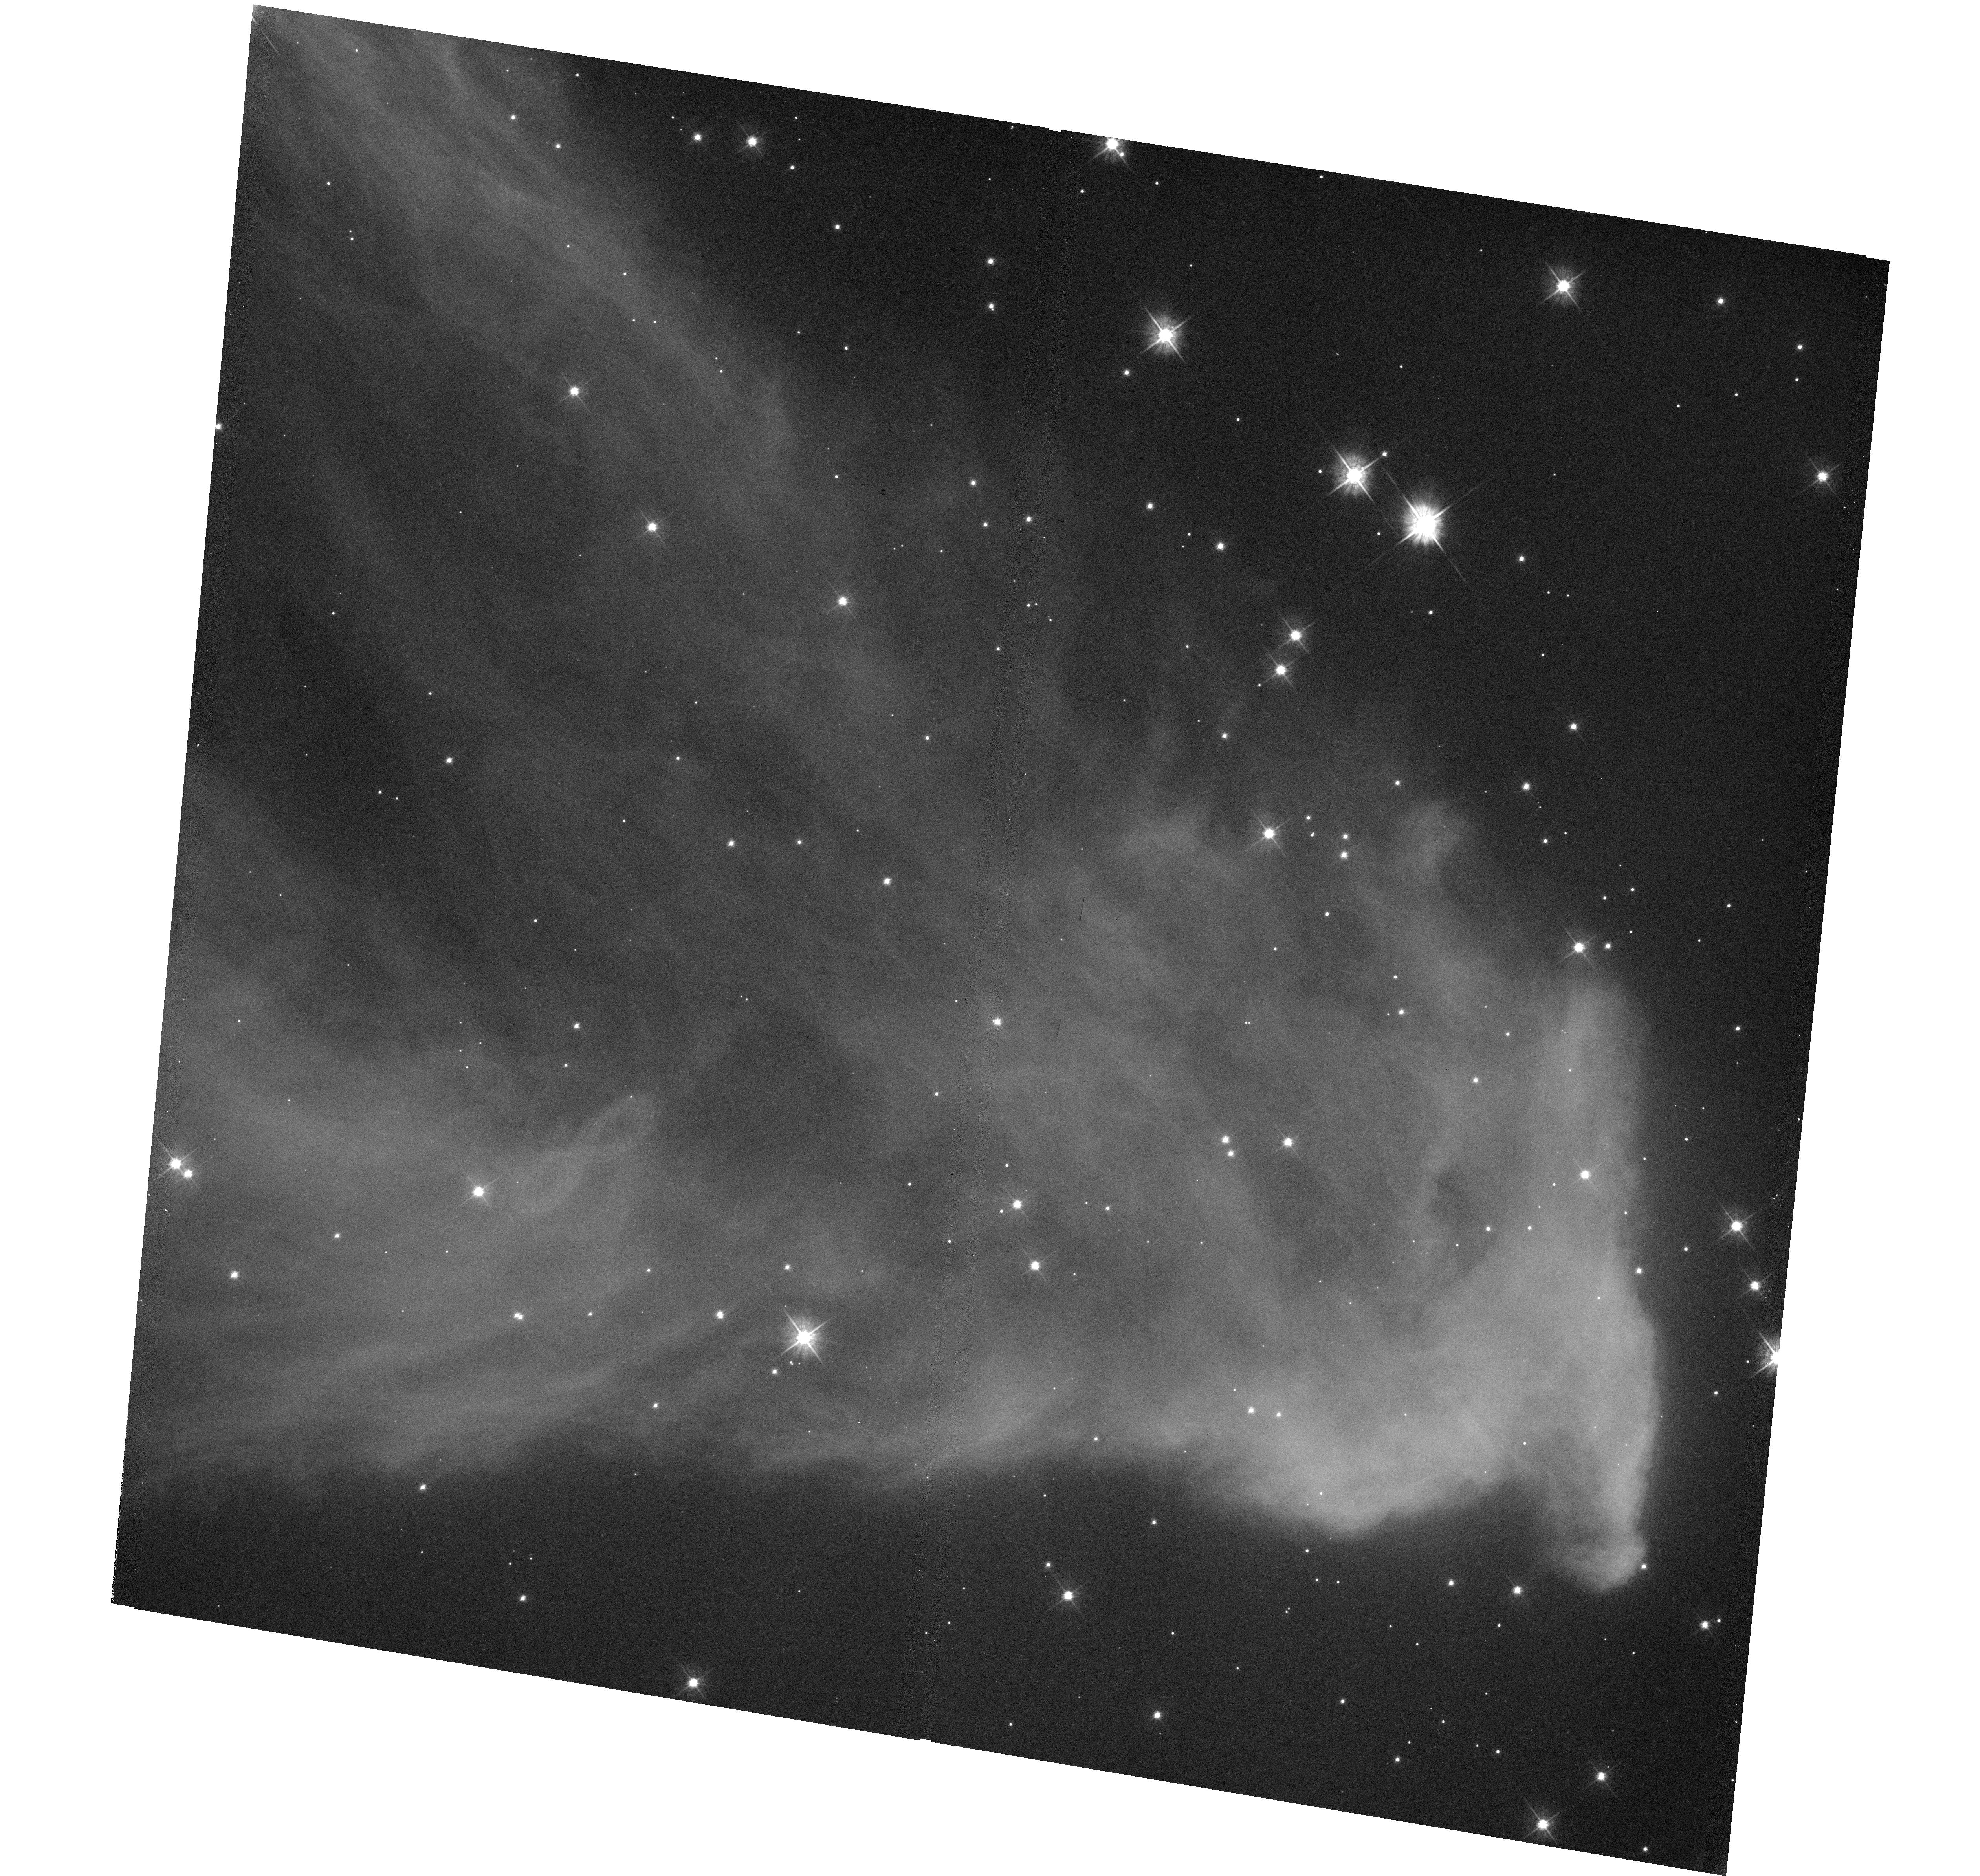
Target: IC-63. Instrument: WFC3/UVIS. Filter: F475W. Exposure: 30 min. Observation ID: hst_14186_02_wfc3_uvis_f475w_icxc02

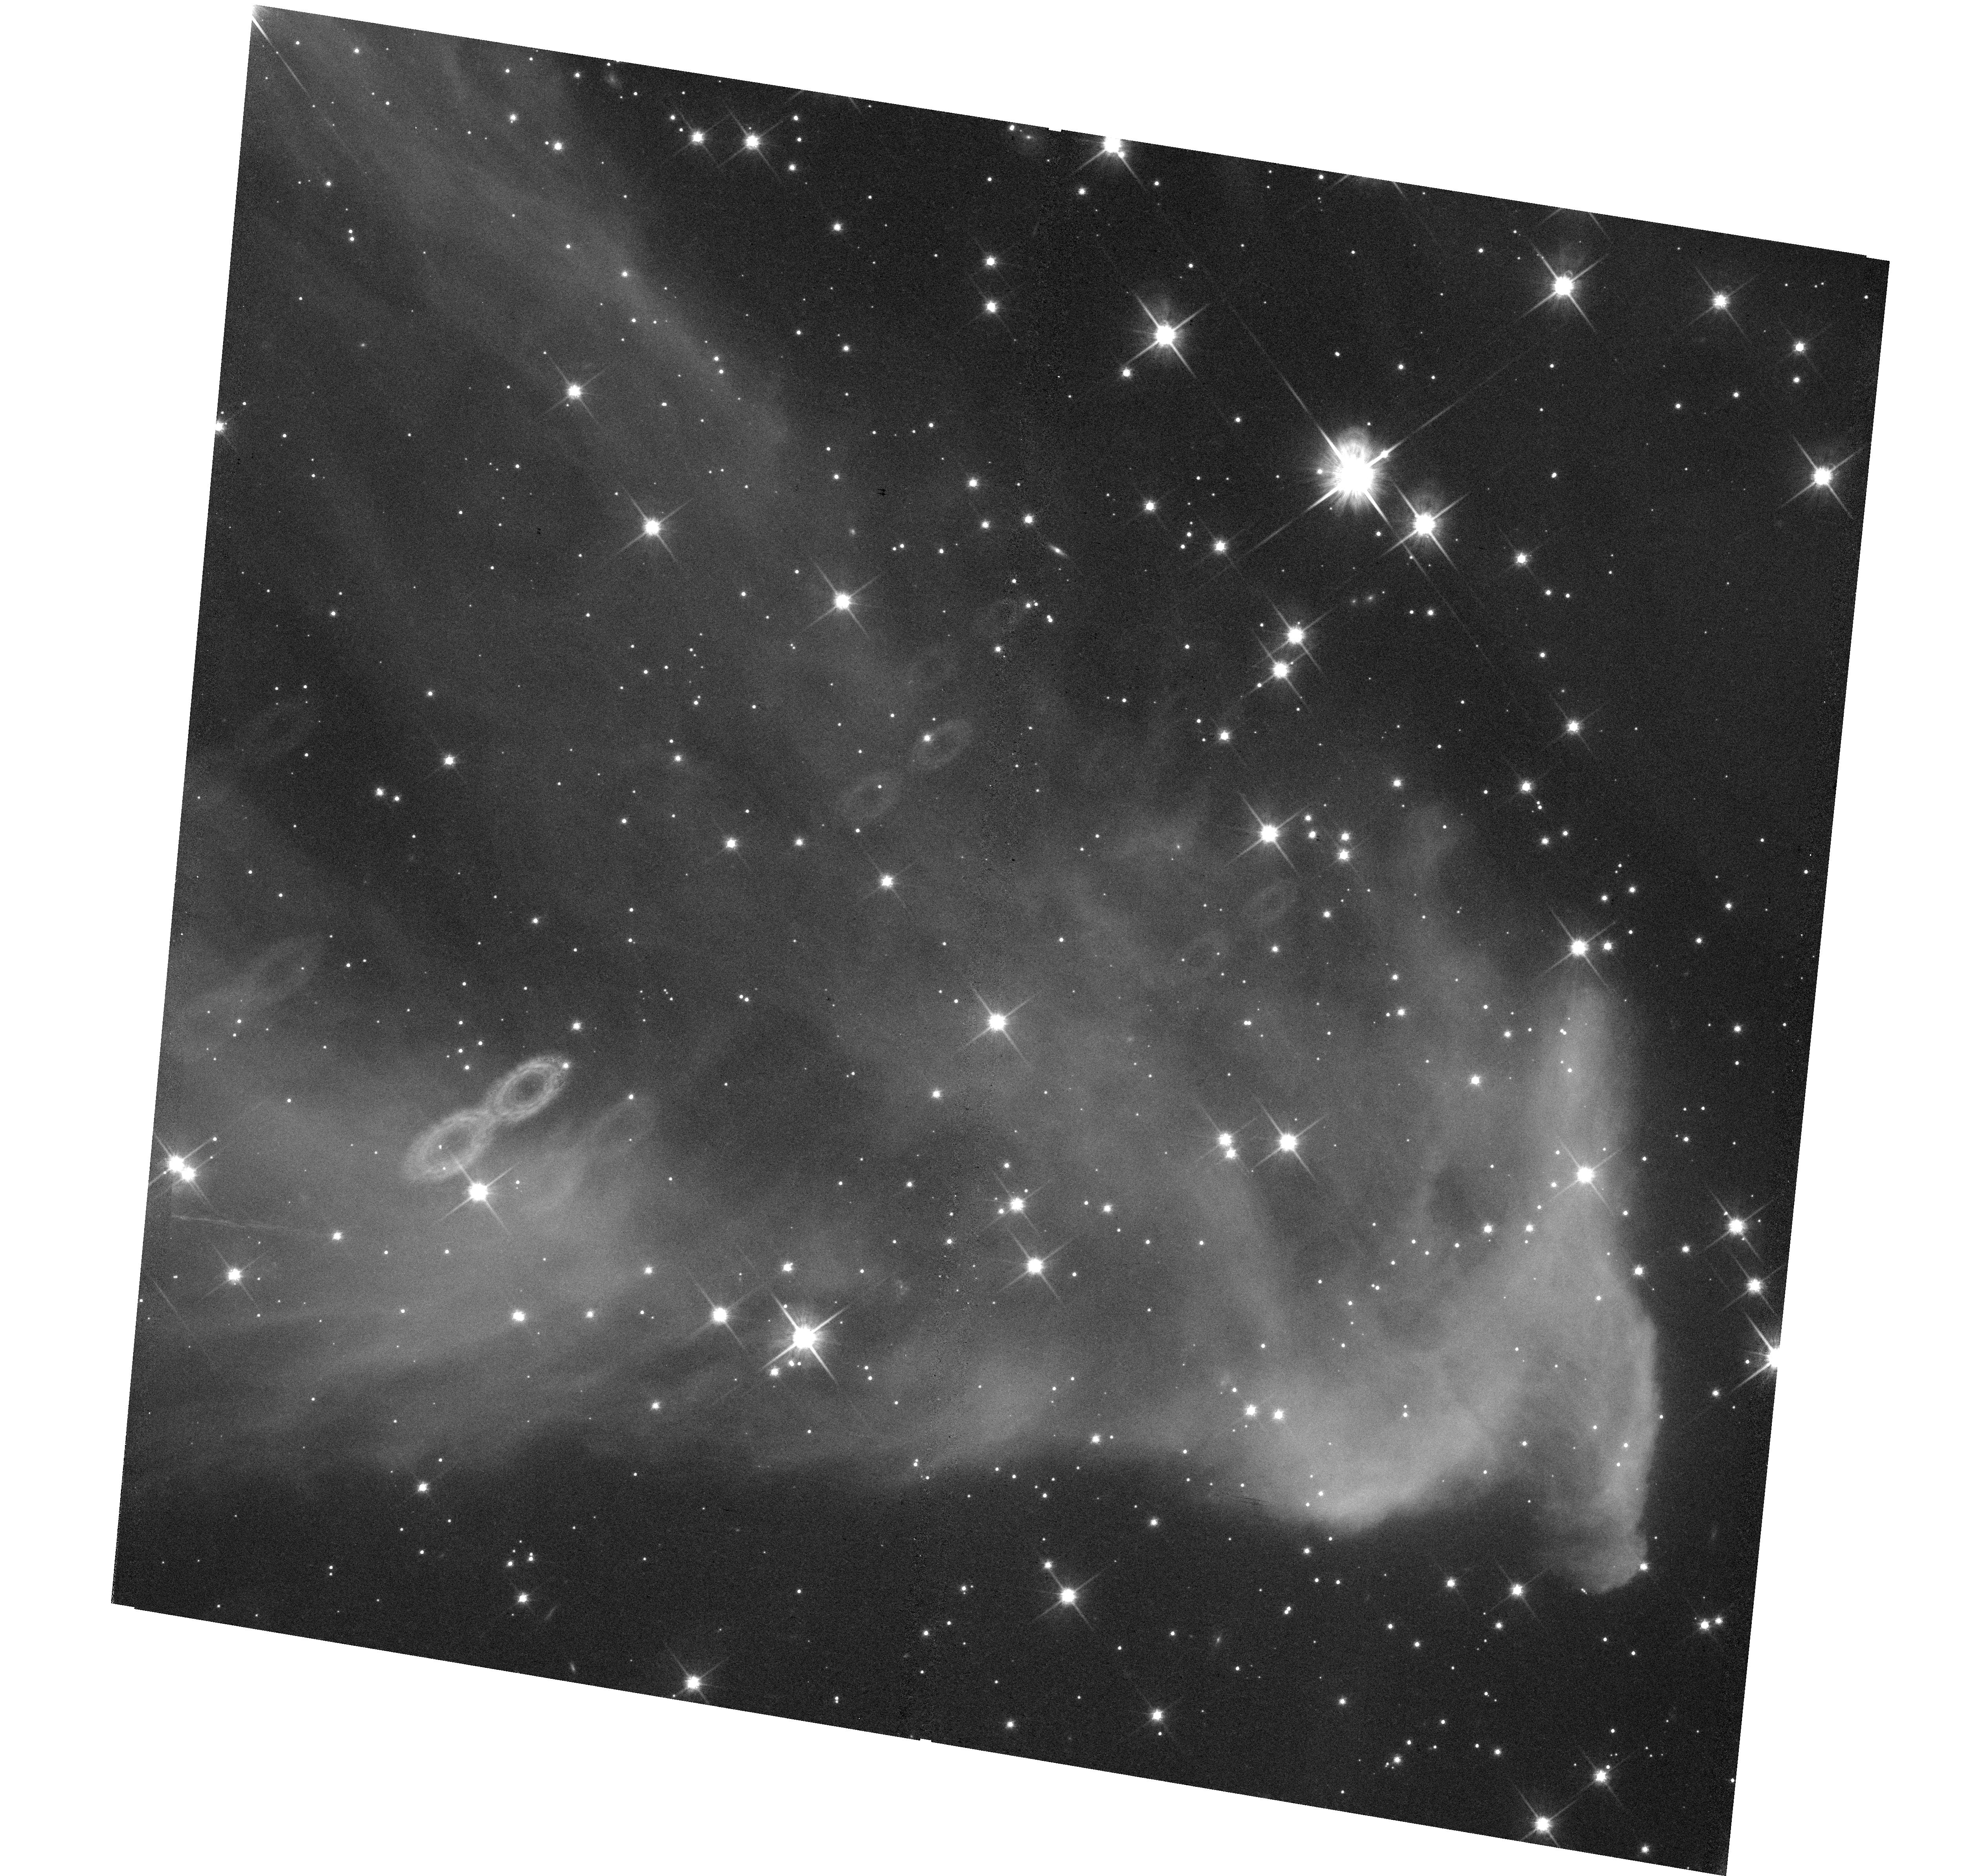
Target: IC-63. Instrument: WFC3/UVIS. Filter: F814W. Exposure: 30 min. Observation ID: hst_14186_01_wfc3_uvis_f814w_icxc01

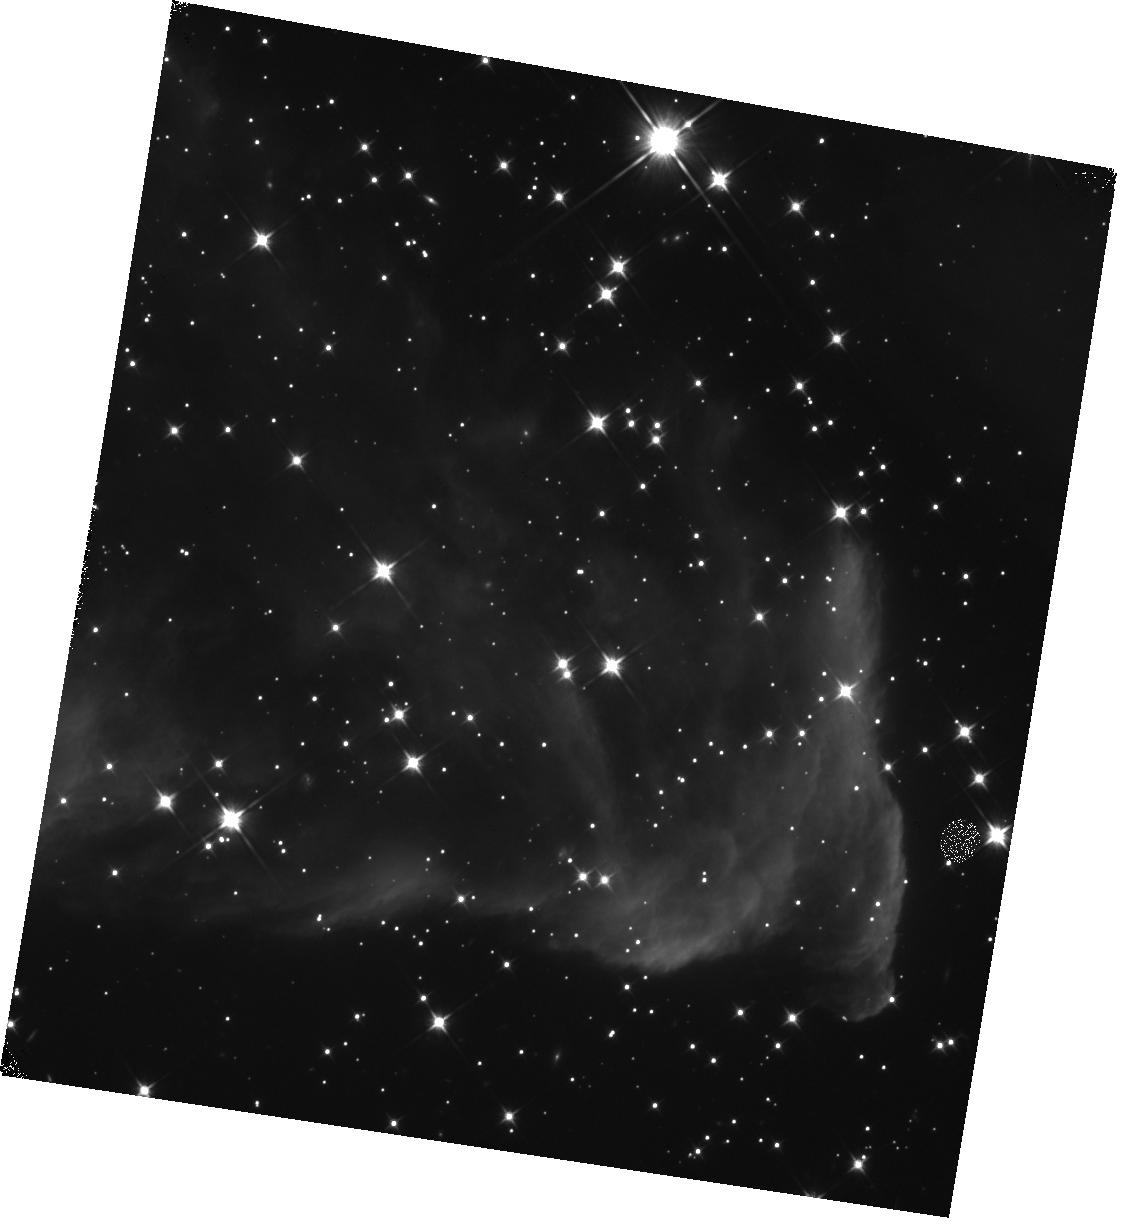
Target: IC-63. Instrument: WFC3/IR. Filter: F110W. Exposure: 12 min. Observation ID: hst_14186_02_wfc3_ir_f110w_icxc02

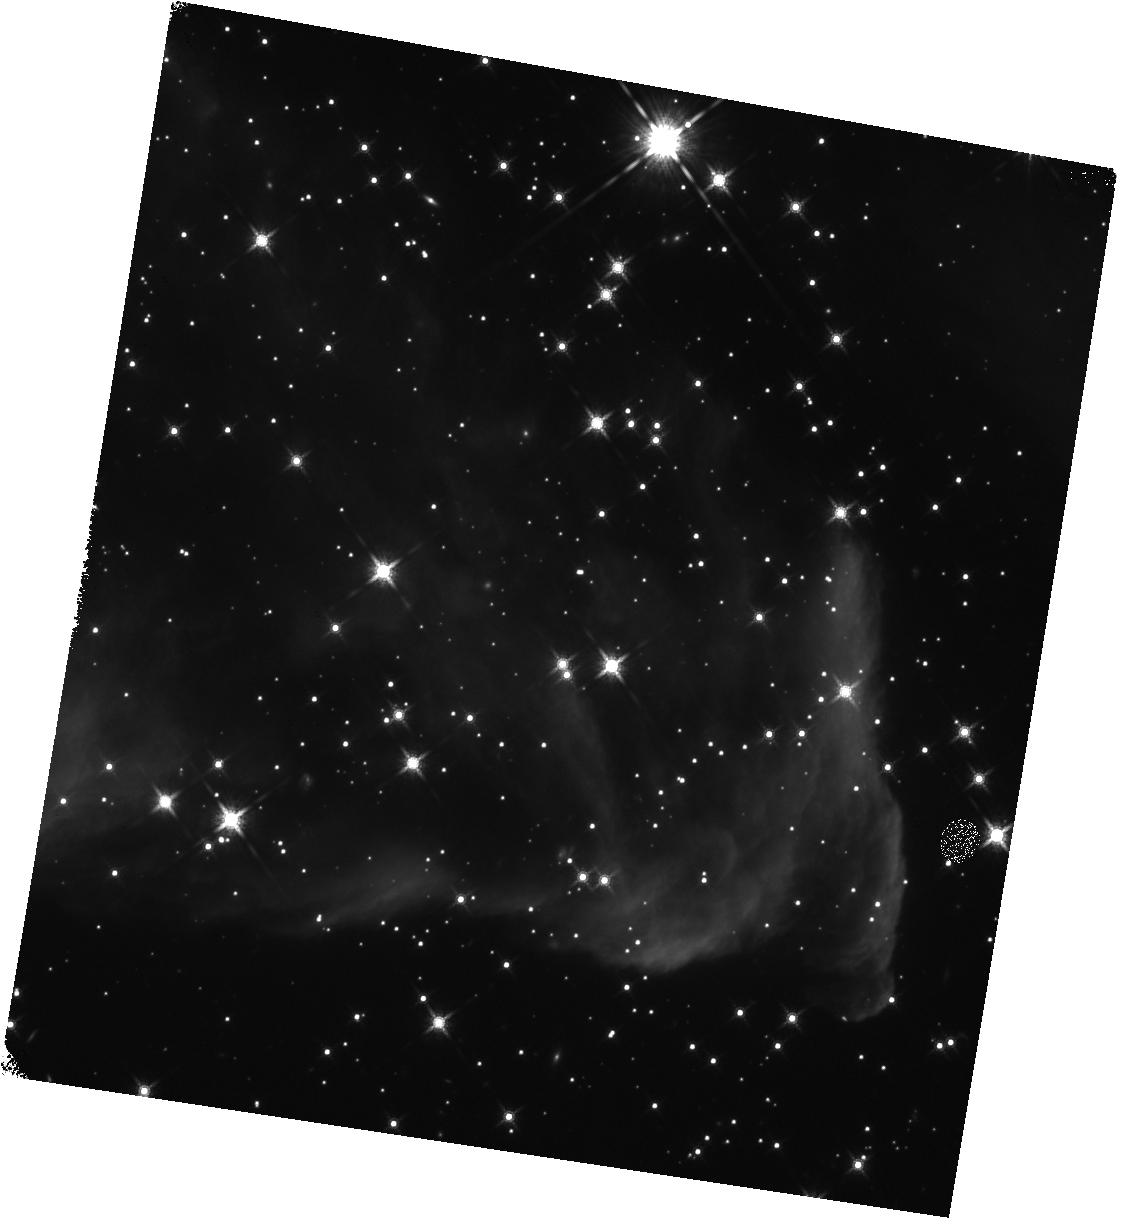
Target: IC-63. Instrument: WFC3/IR. Filter: F160W. Exposure: 13 min. Observation ID: hst_14186_01_wfc3_ir_f160w_icxc01

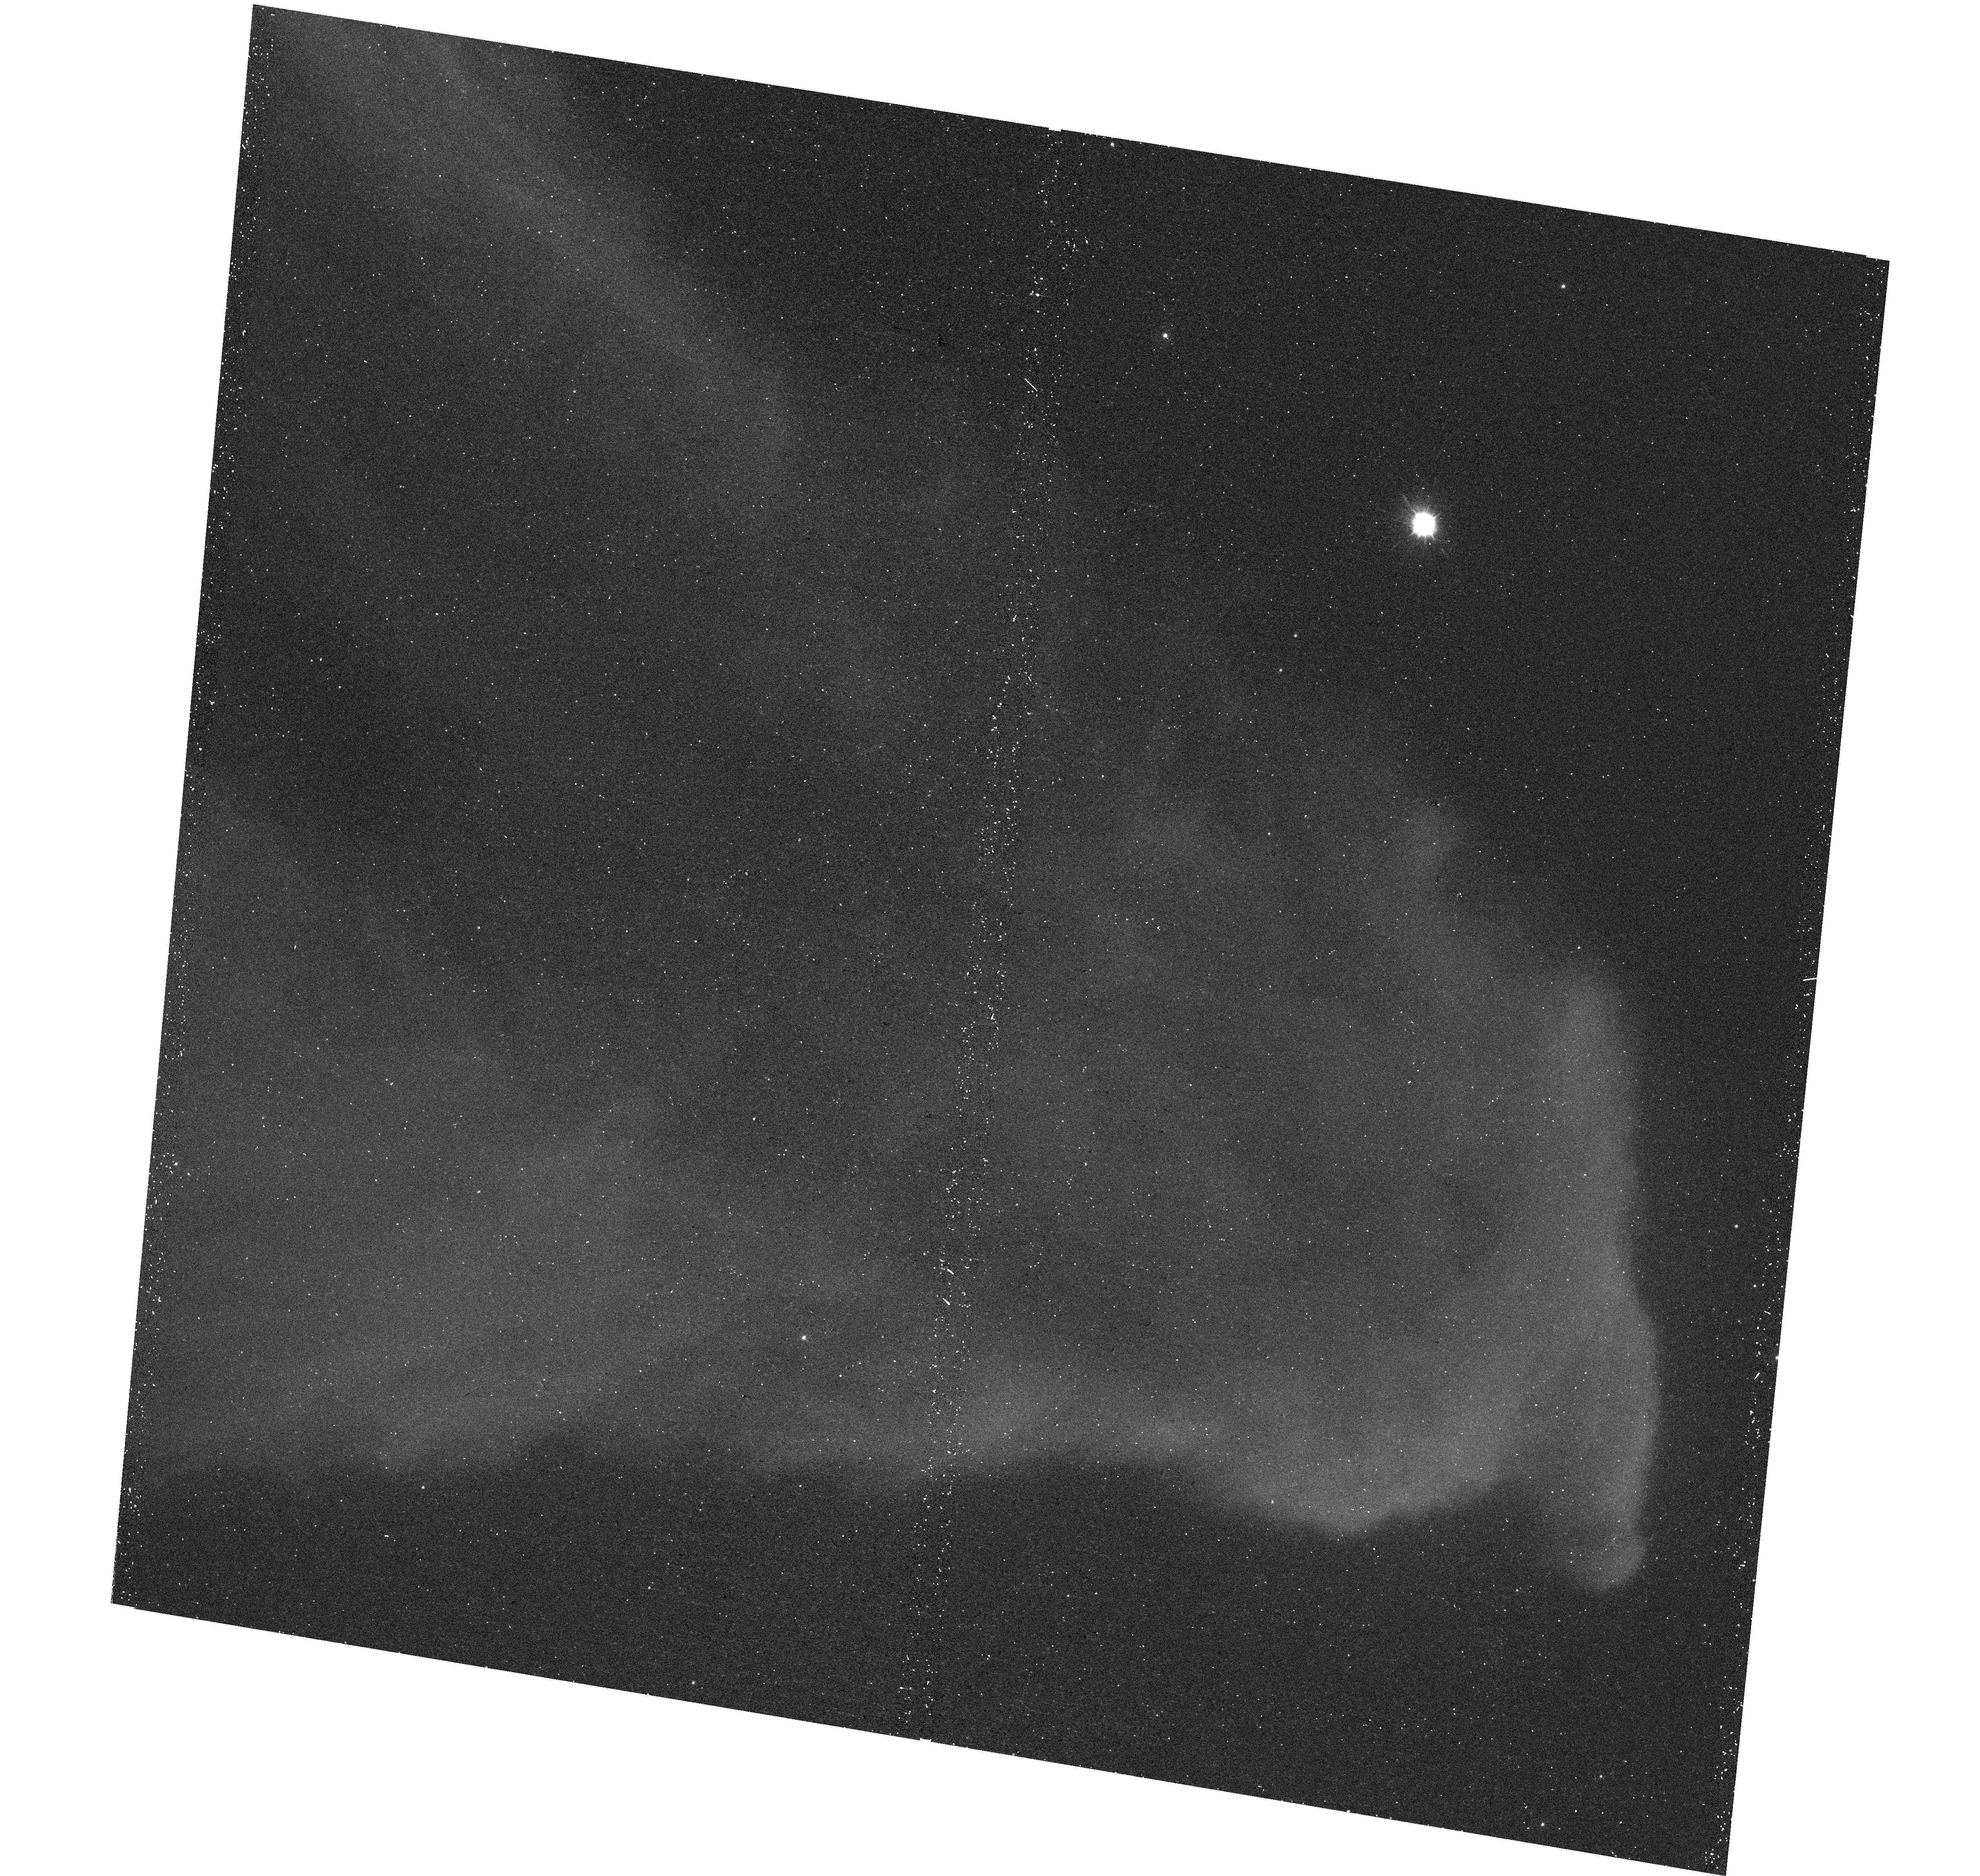
Target: IC-63. Instrument: WFC3/UVIS. Filter: F275W. Exposure: 20 min. Observation ID: hst_14186_01_wfc3_uvis_f275w_icxc01

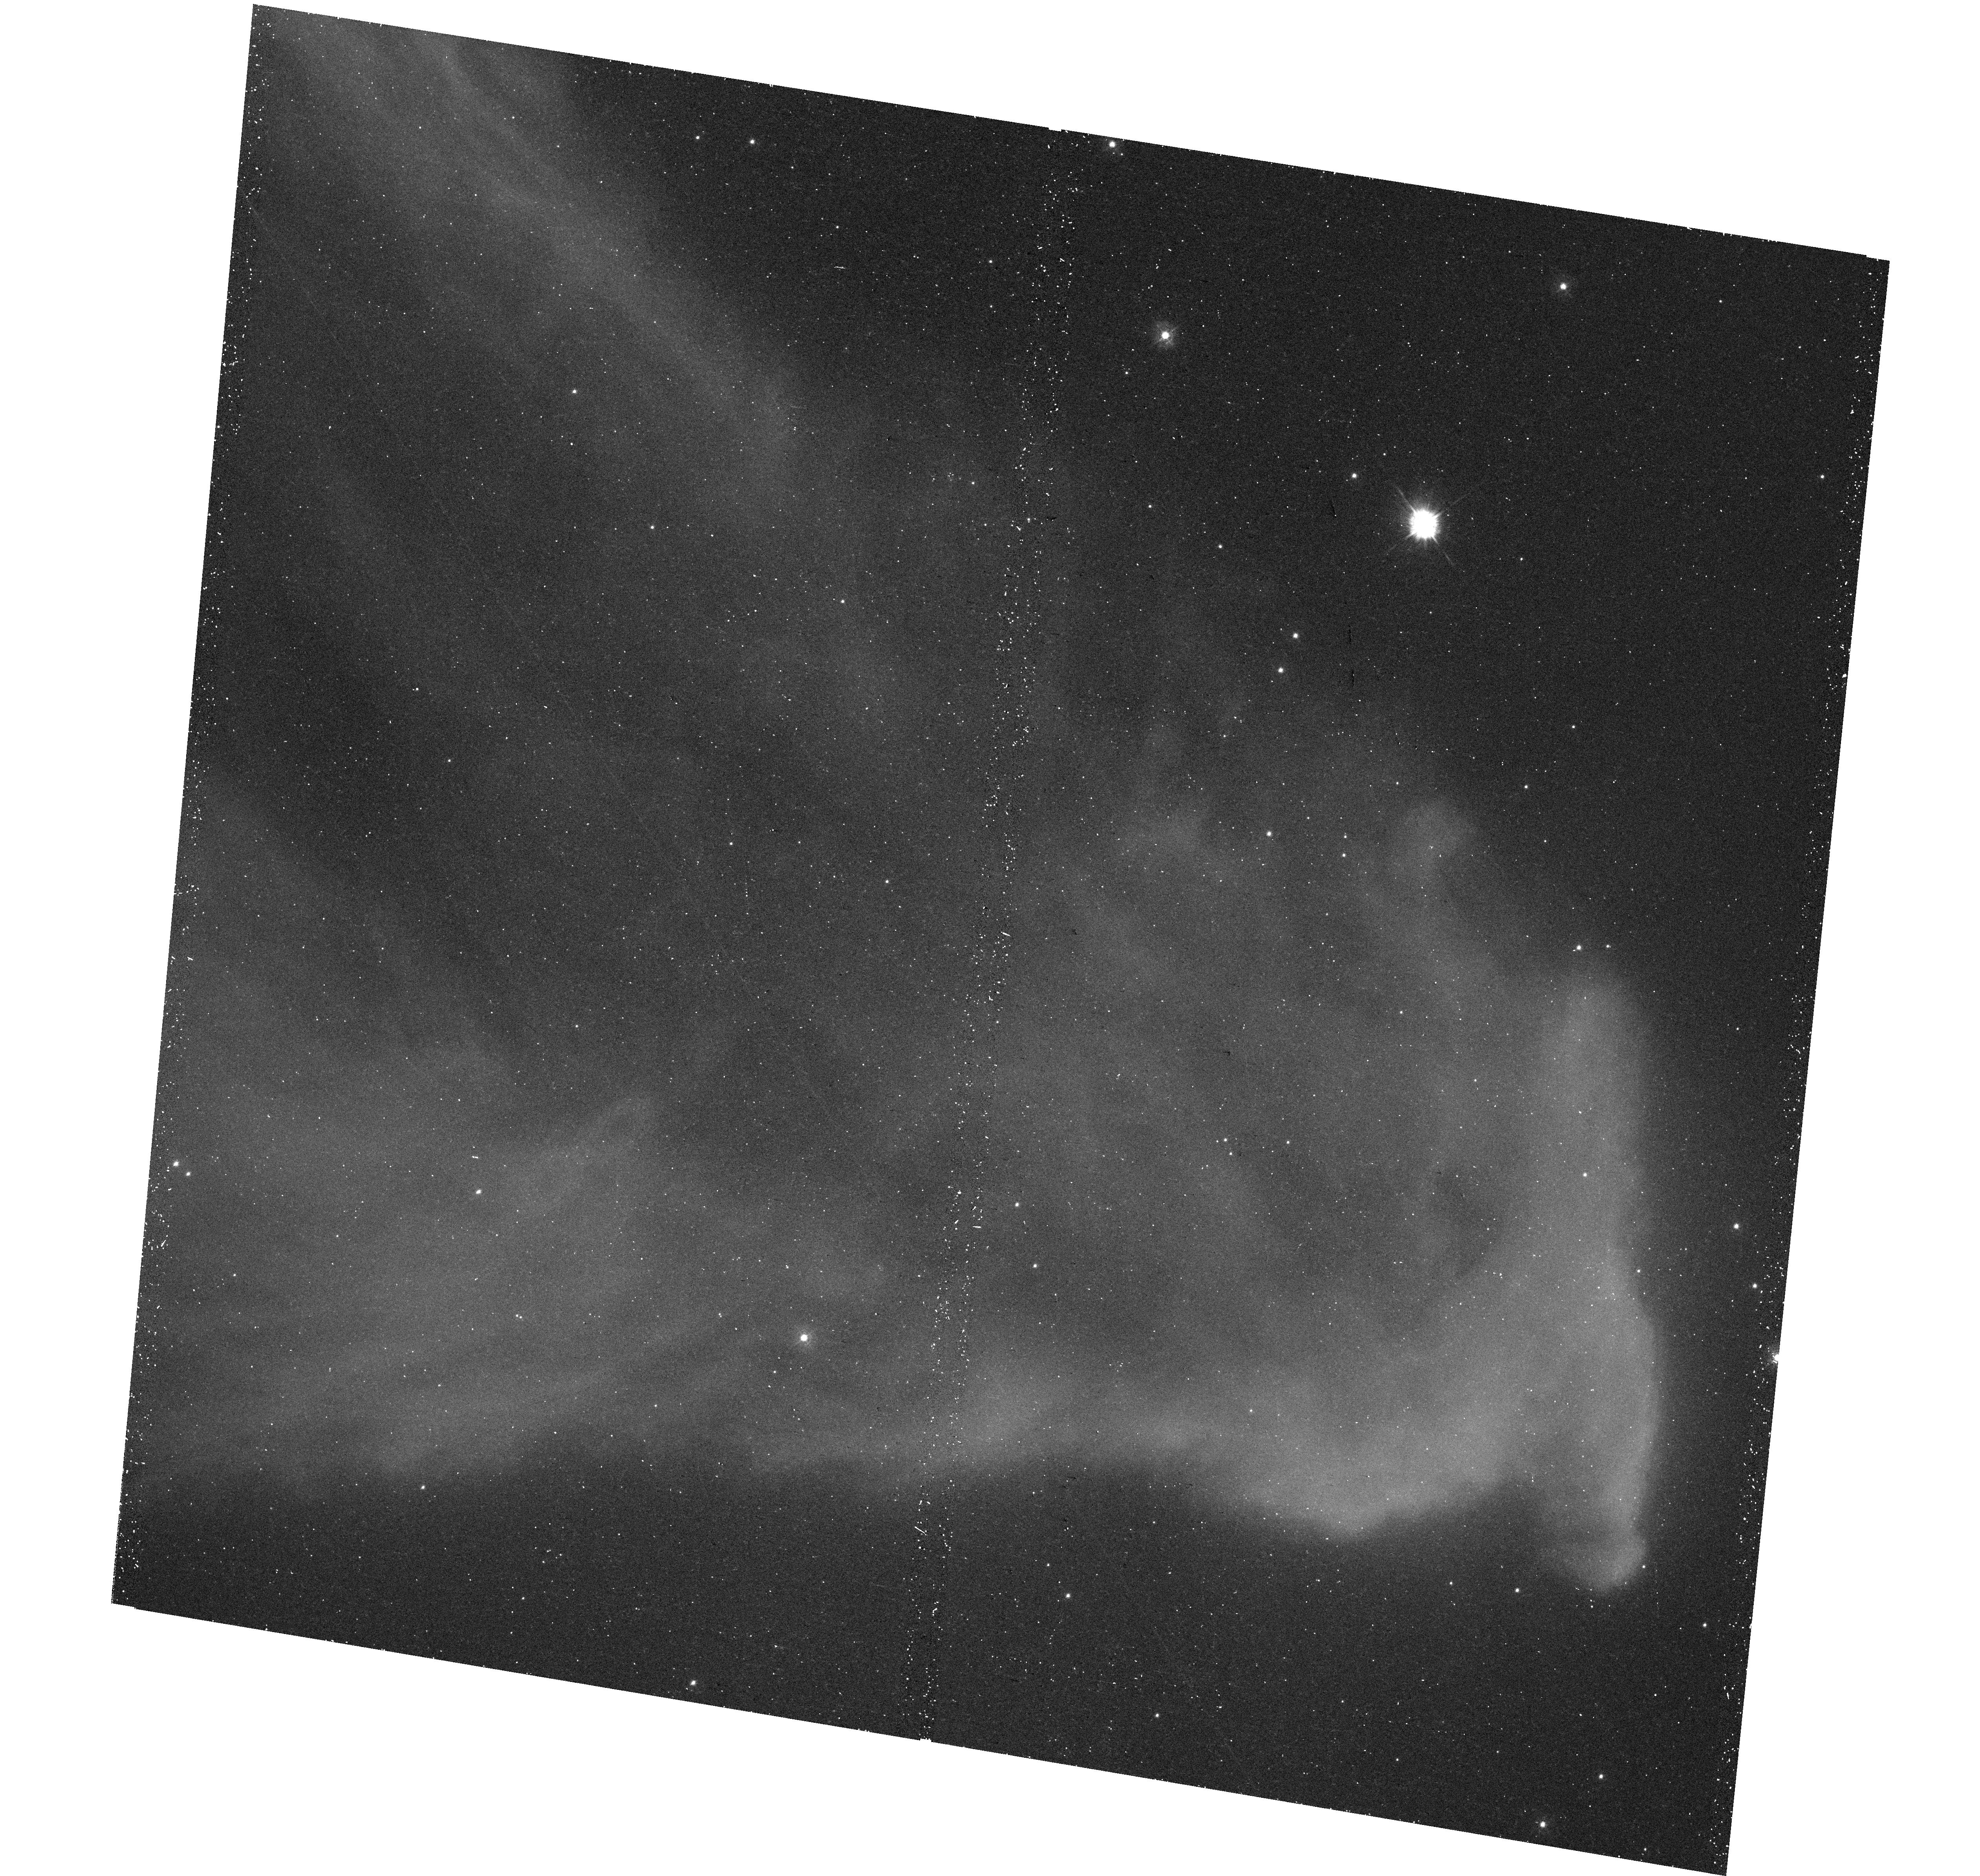
Target: IC-63. Instrument: WFC3/UVIS. Filter: F336W. Exposure: 22 min. Observation ID: hst_14186_01_wfc3_uvis_f336w_icxc01

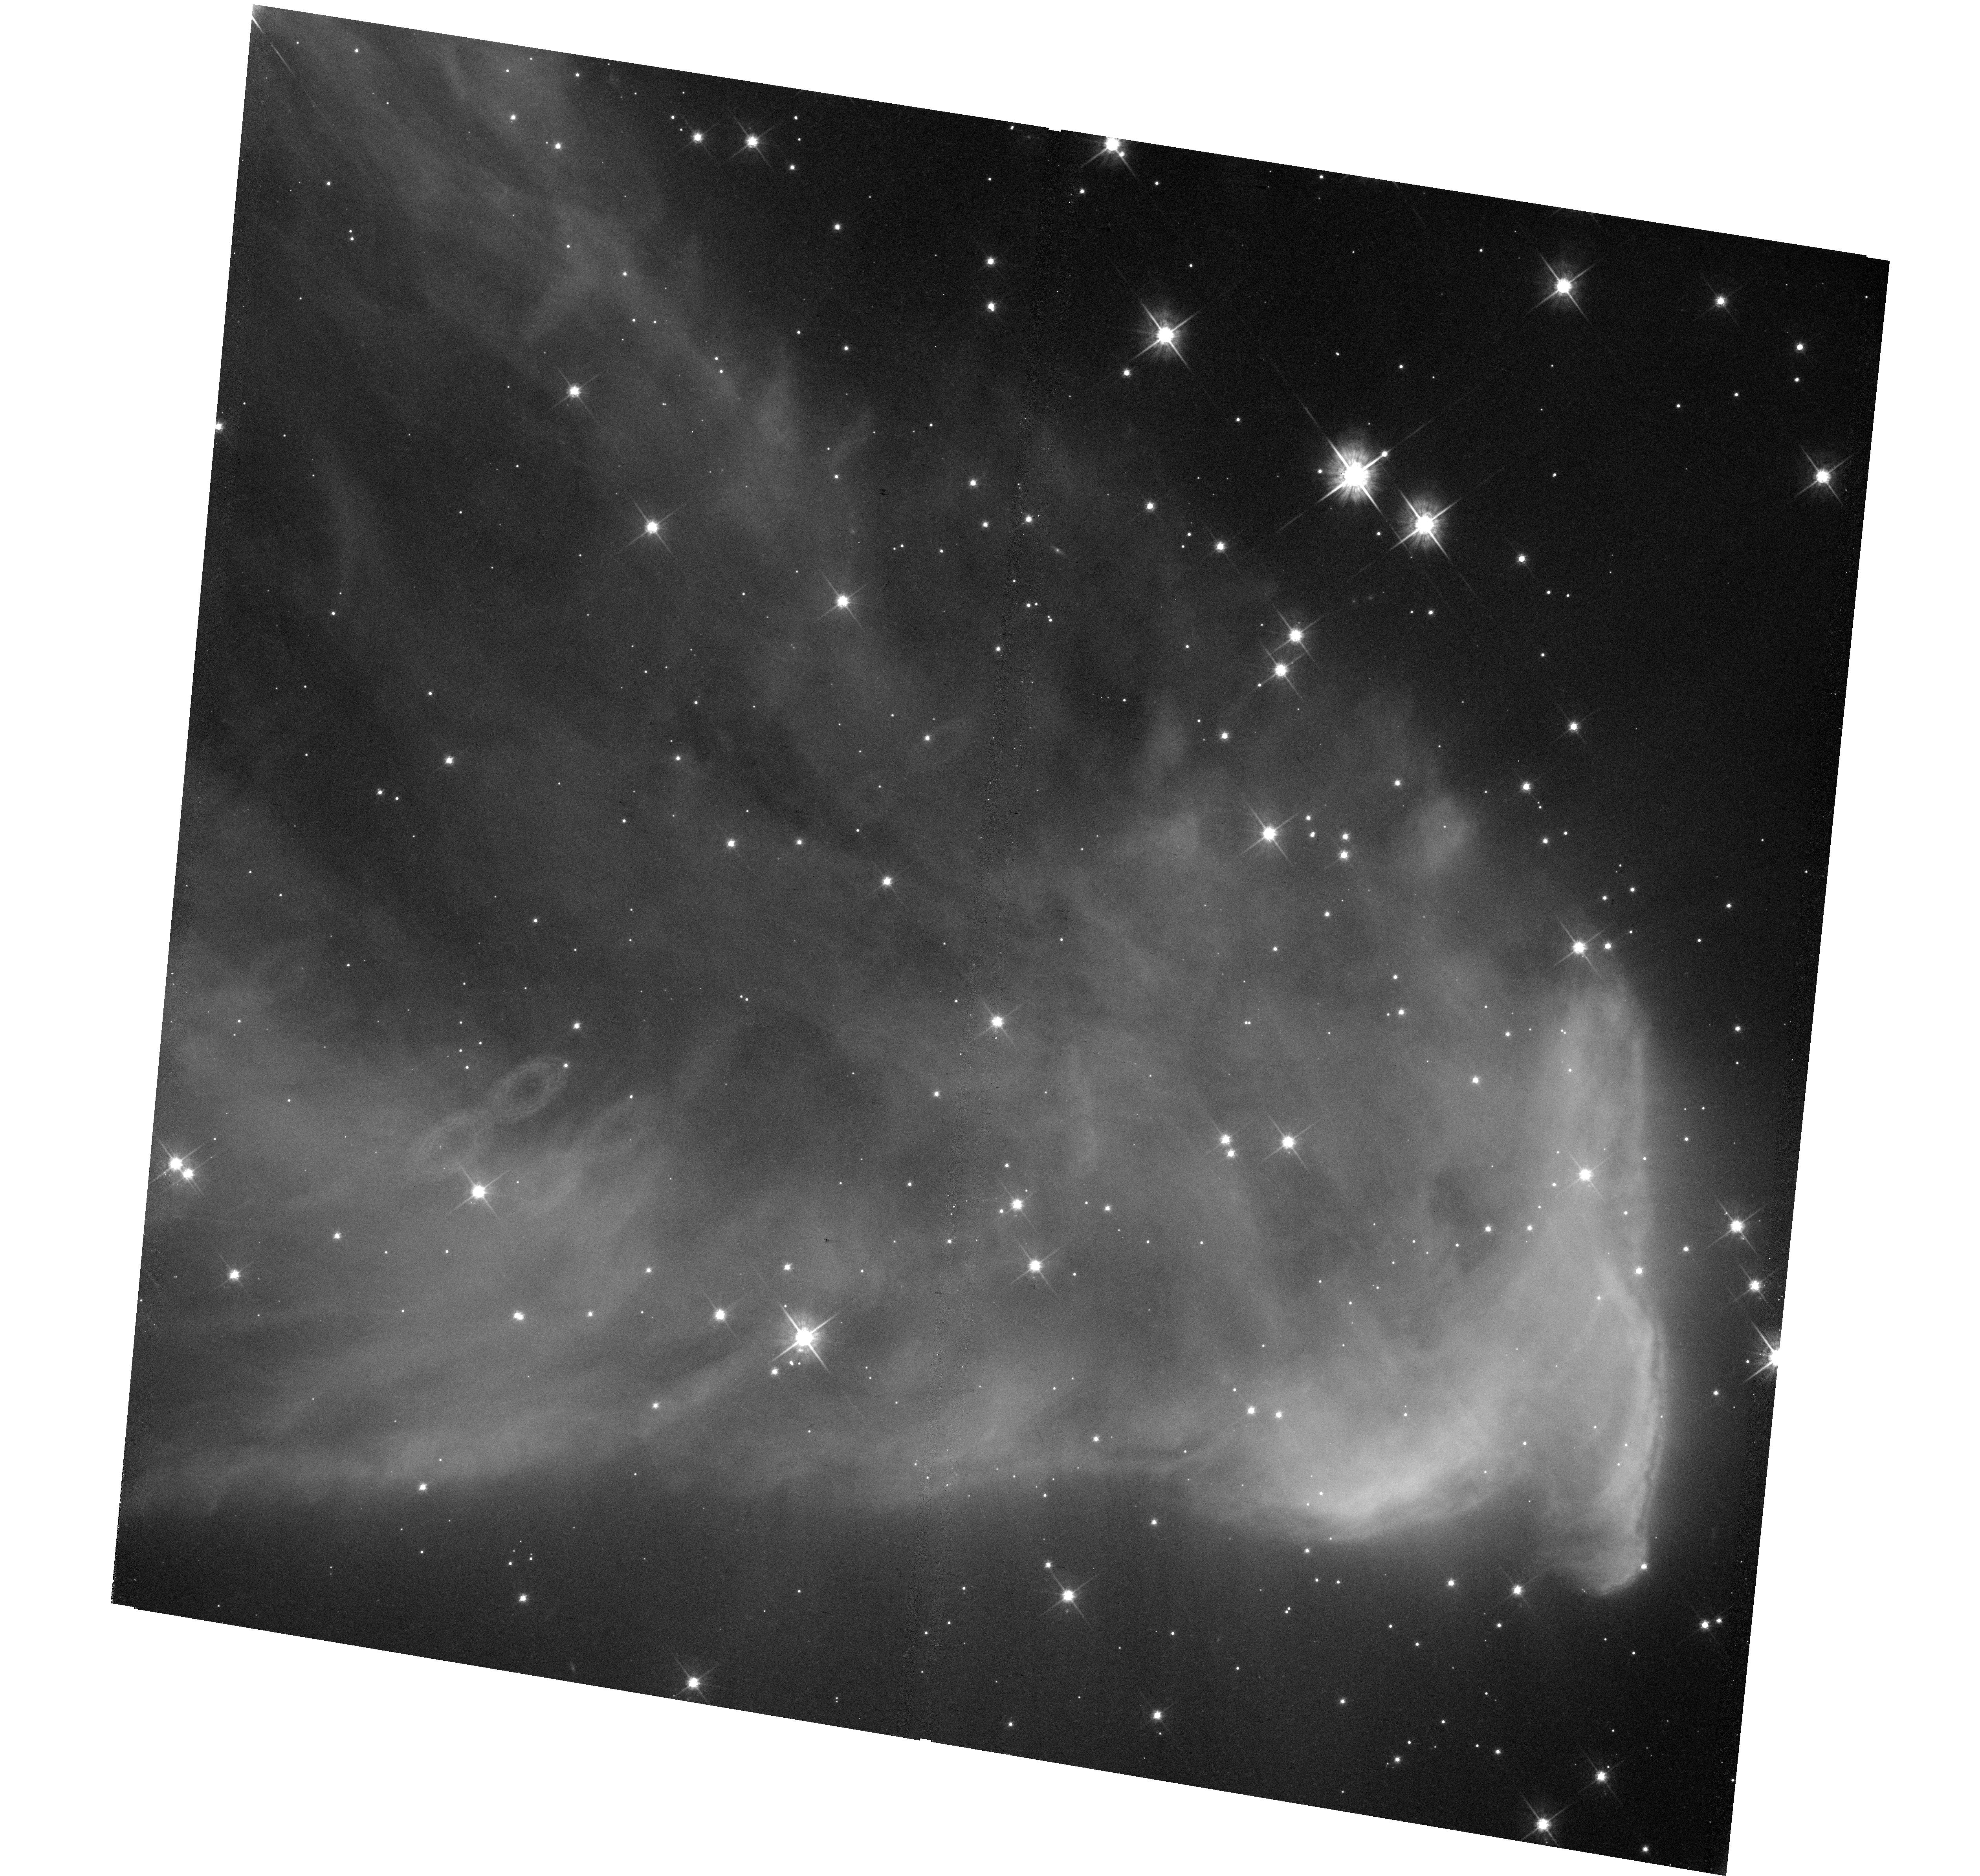
Target: IC-63. Instrument: WFC3/UVIS. Filter: F625W. Exposure: 28 min. Observation ID: hst_14186_02_wfc3_uvis_f625w_icxc02

Mapping dust extinction properties across the IC 63 photodissociation region (PI: Arab, Heddy)

Dust plays a crucial role in the chemical and dynamical evolution of the ISM. Its physical and chemical properties are however not well constrained. Photo-dissociation regions (PDRs), located at the interface between H II regions and molecular clouds, are ideal objects to study the properties and evolution of dust grains, because physical conditions within them change on very short length scales. In order to determine how the dust extinction parameters vary across a PDR, we propose to map the IC 63 PDR from the UV to the near infrared at high resolution with HST WFC3, similarly to the approach taken in the Panchromatic Hubble Andromeda Treasury (PHAT). These observations will allow us to derive simultaneously stellar (spectral type, effective temperature and luminosity) and extinction parameters (Av, Rv) for many background stars behind IC 63. The spectral type will identify prime candidates for followup HST UV/spectroscopy, whereas extinction parameter maps will reveal for the first time the extinction variations across a PDR. We will gain valuable information on how the grain size distribution and optical properties of dust are affected by the strong density gradient and the sharp changes in the physical conditions, such as radiation field, typical of PDRs. The results of this study will bring new constraints on the modeling of dust formation and processing in the ISM. Moreover, this analysis combined with ancillary data from Spitzer and Herschel will give for the first time a complete view of dust within a PDR.